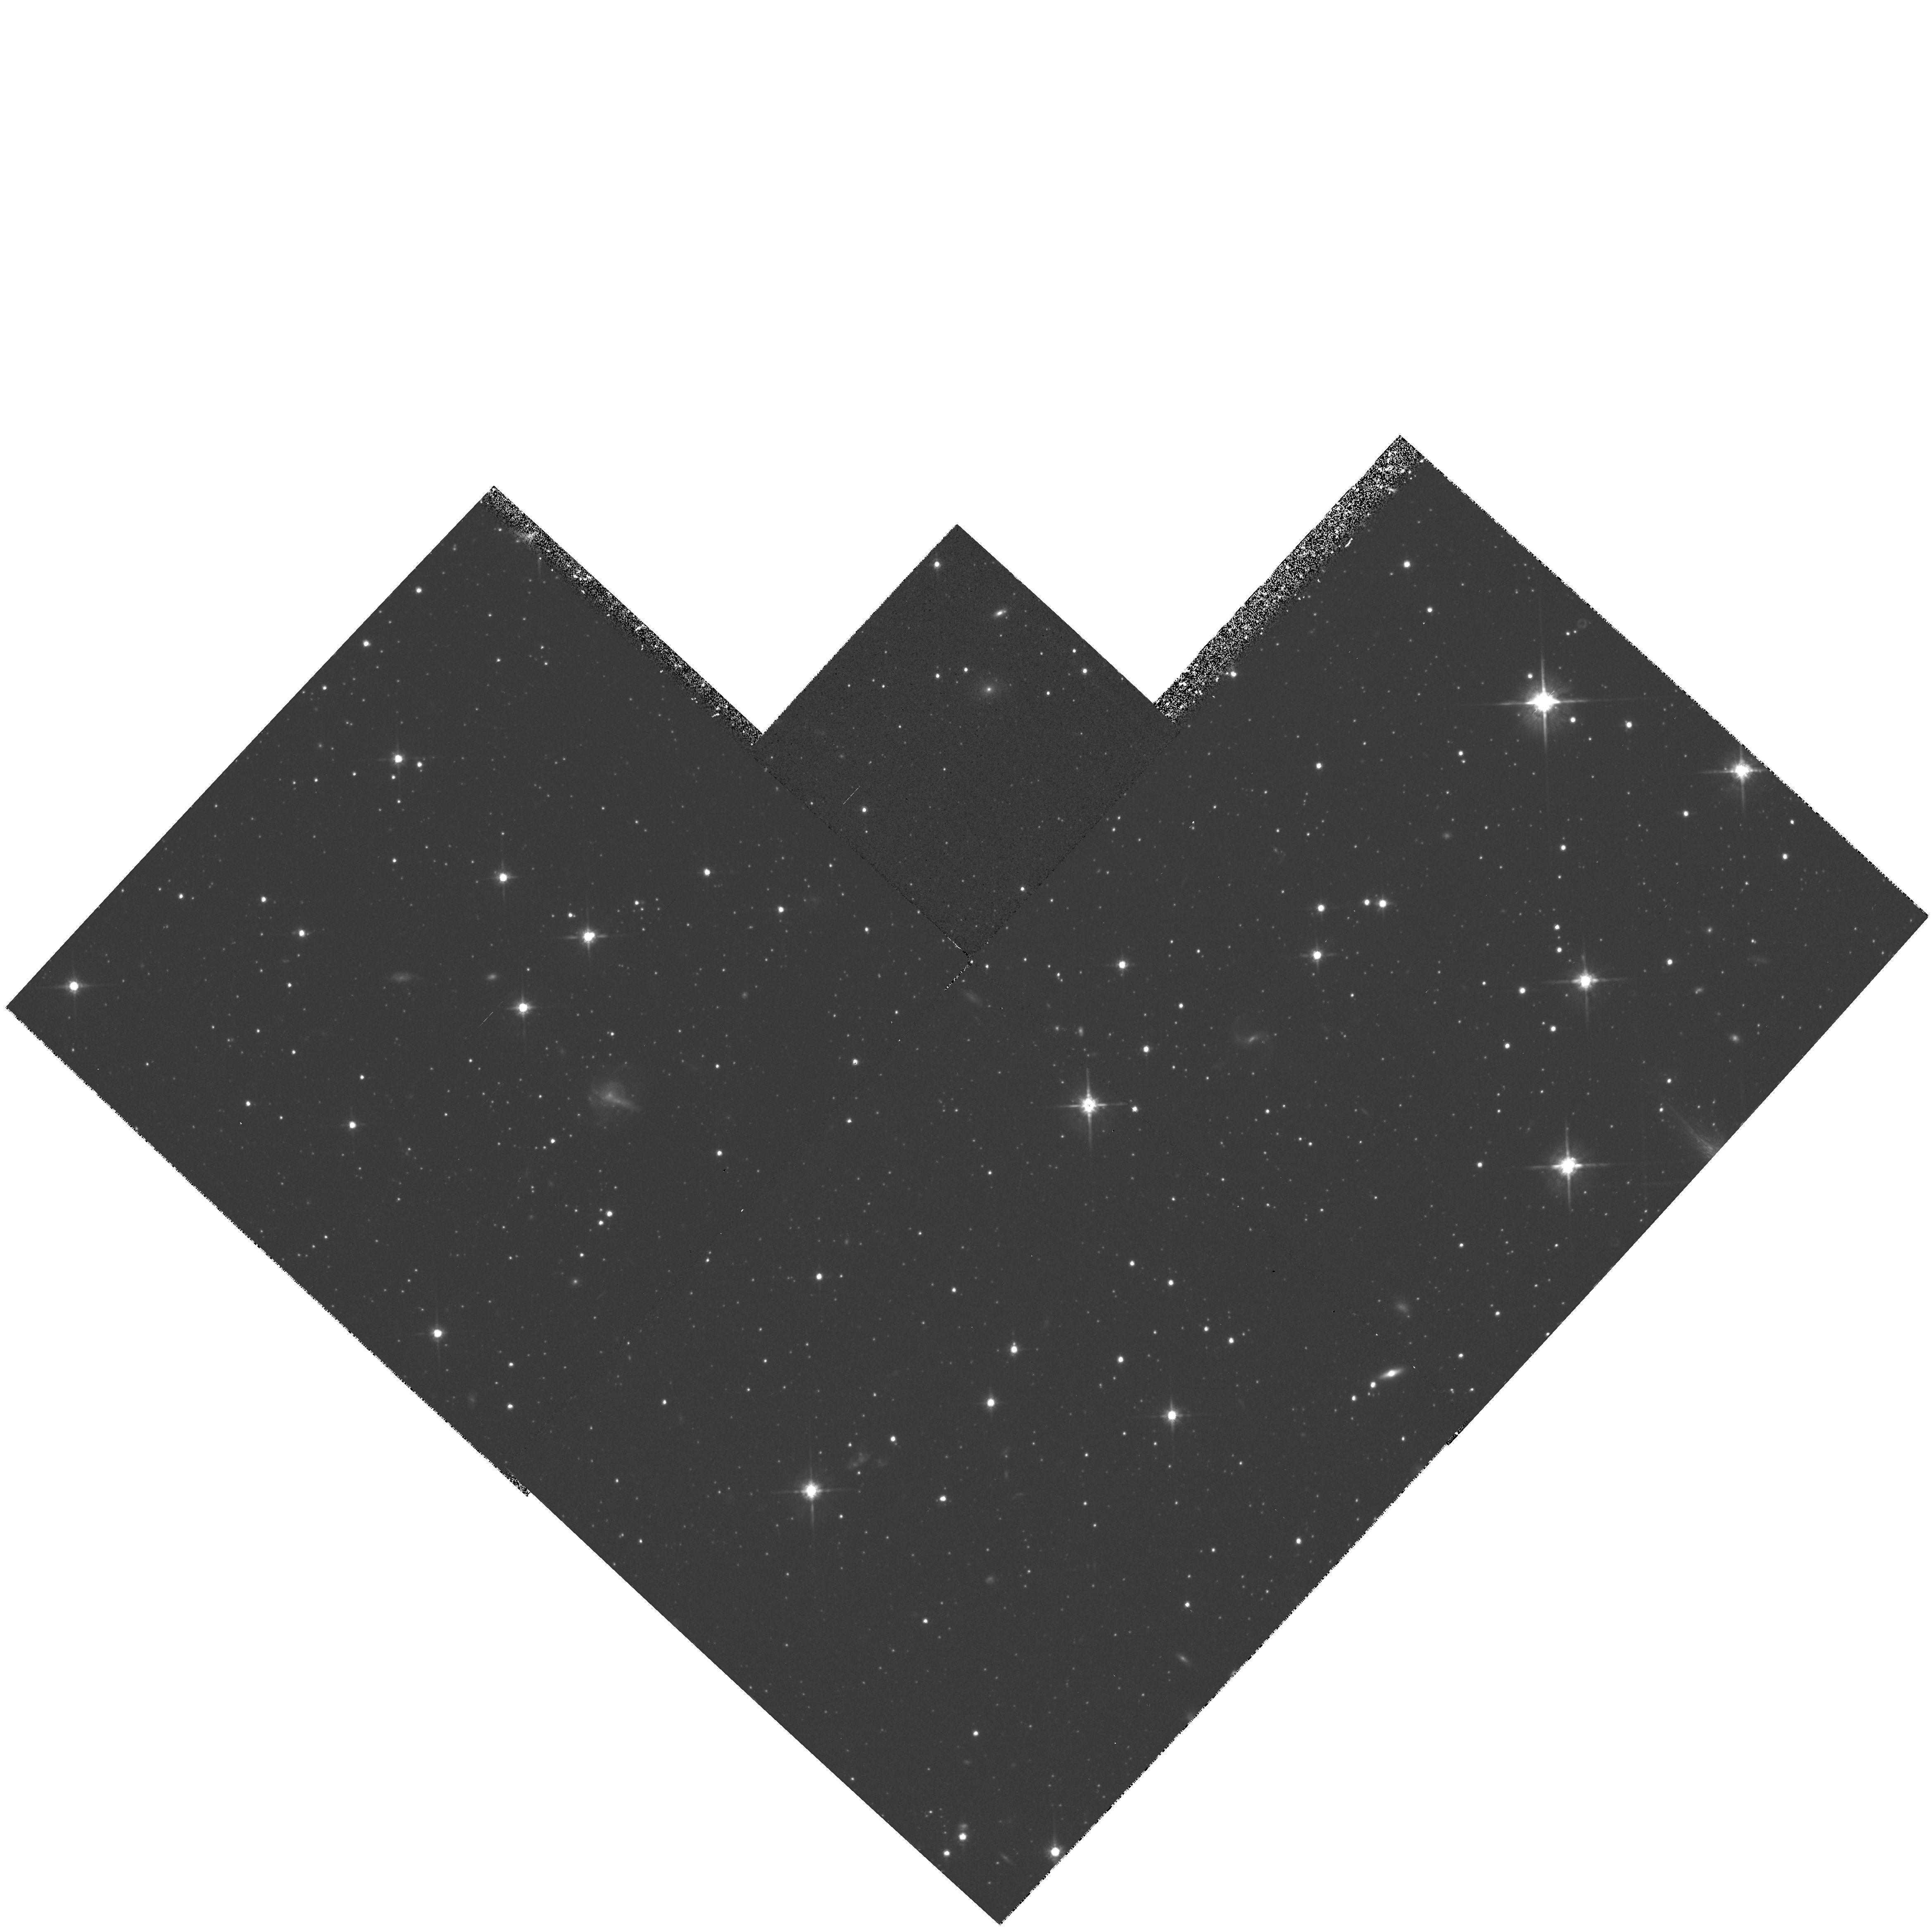
Target: CARINA-064024-5055. Instrument: WFPC2/PC. Filter: F814W. Exposure: 40 min. Observation ID: hst_5637_01_wfpc2_pc_f814w_u2lb01

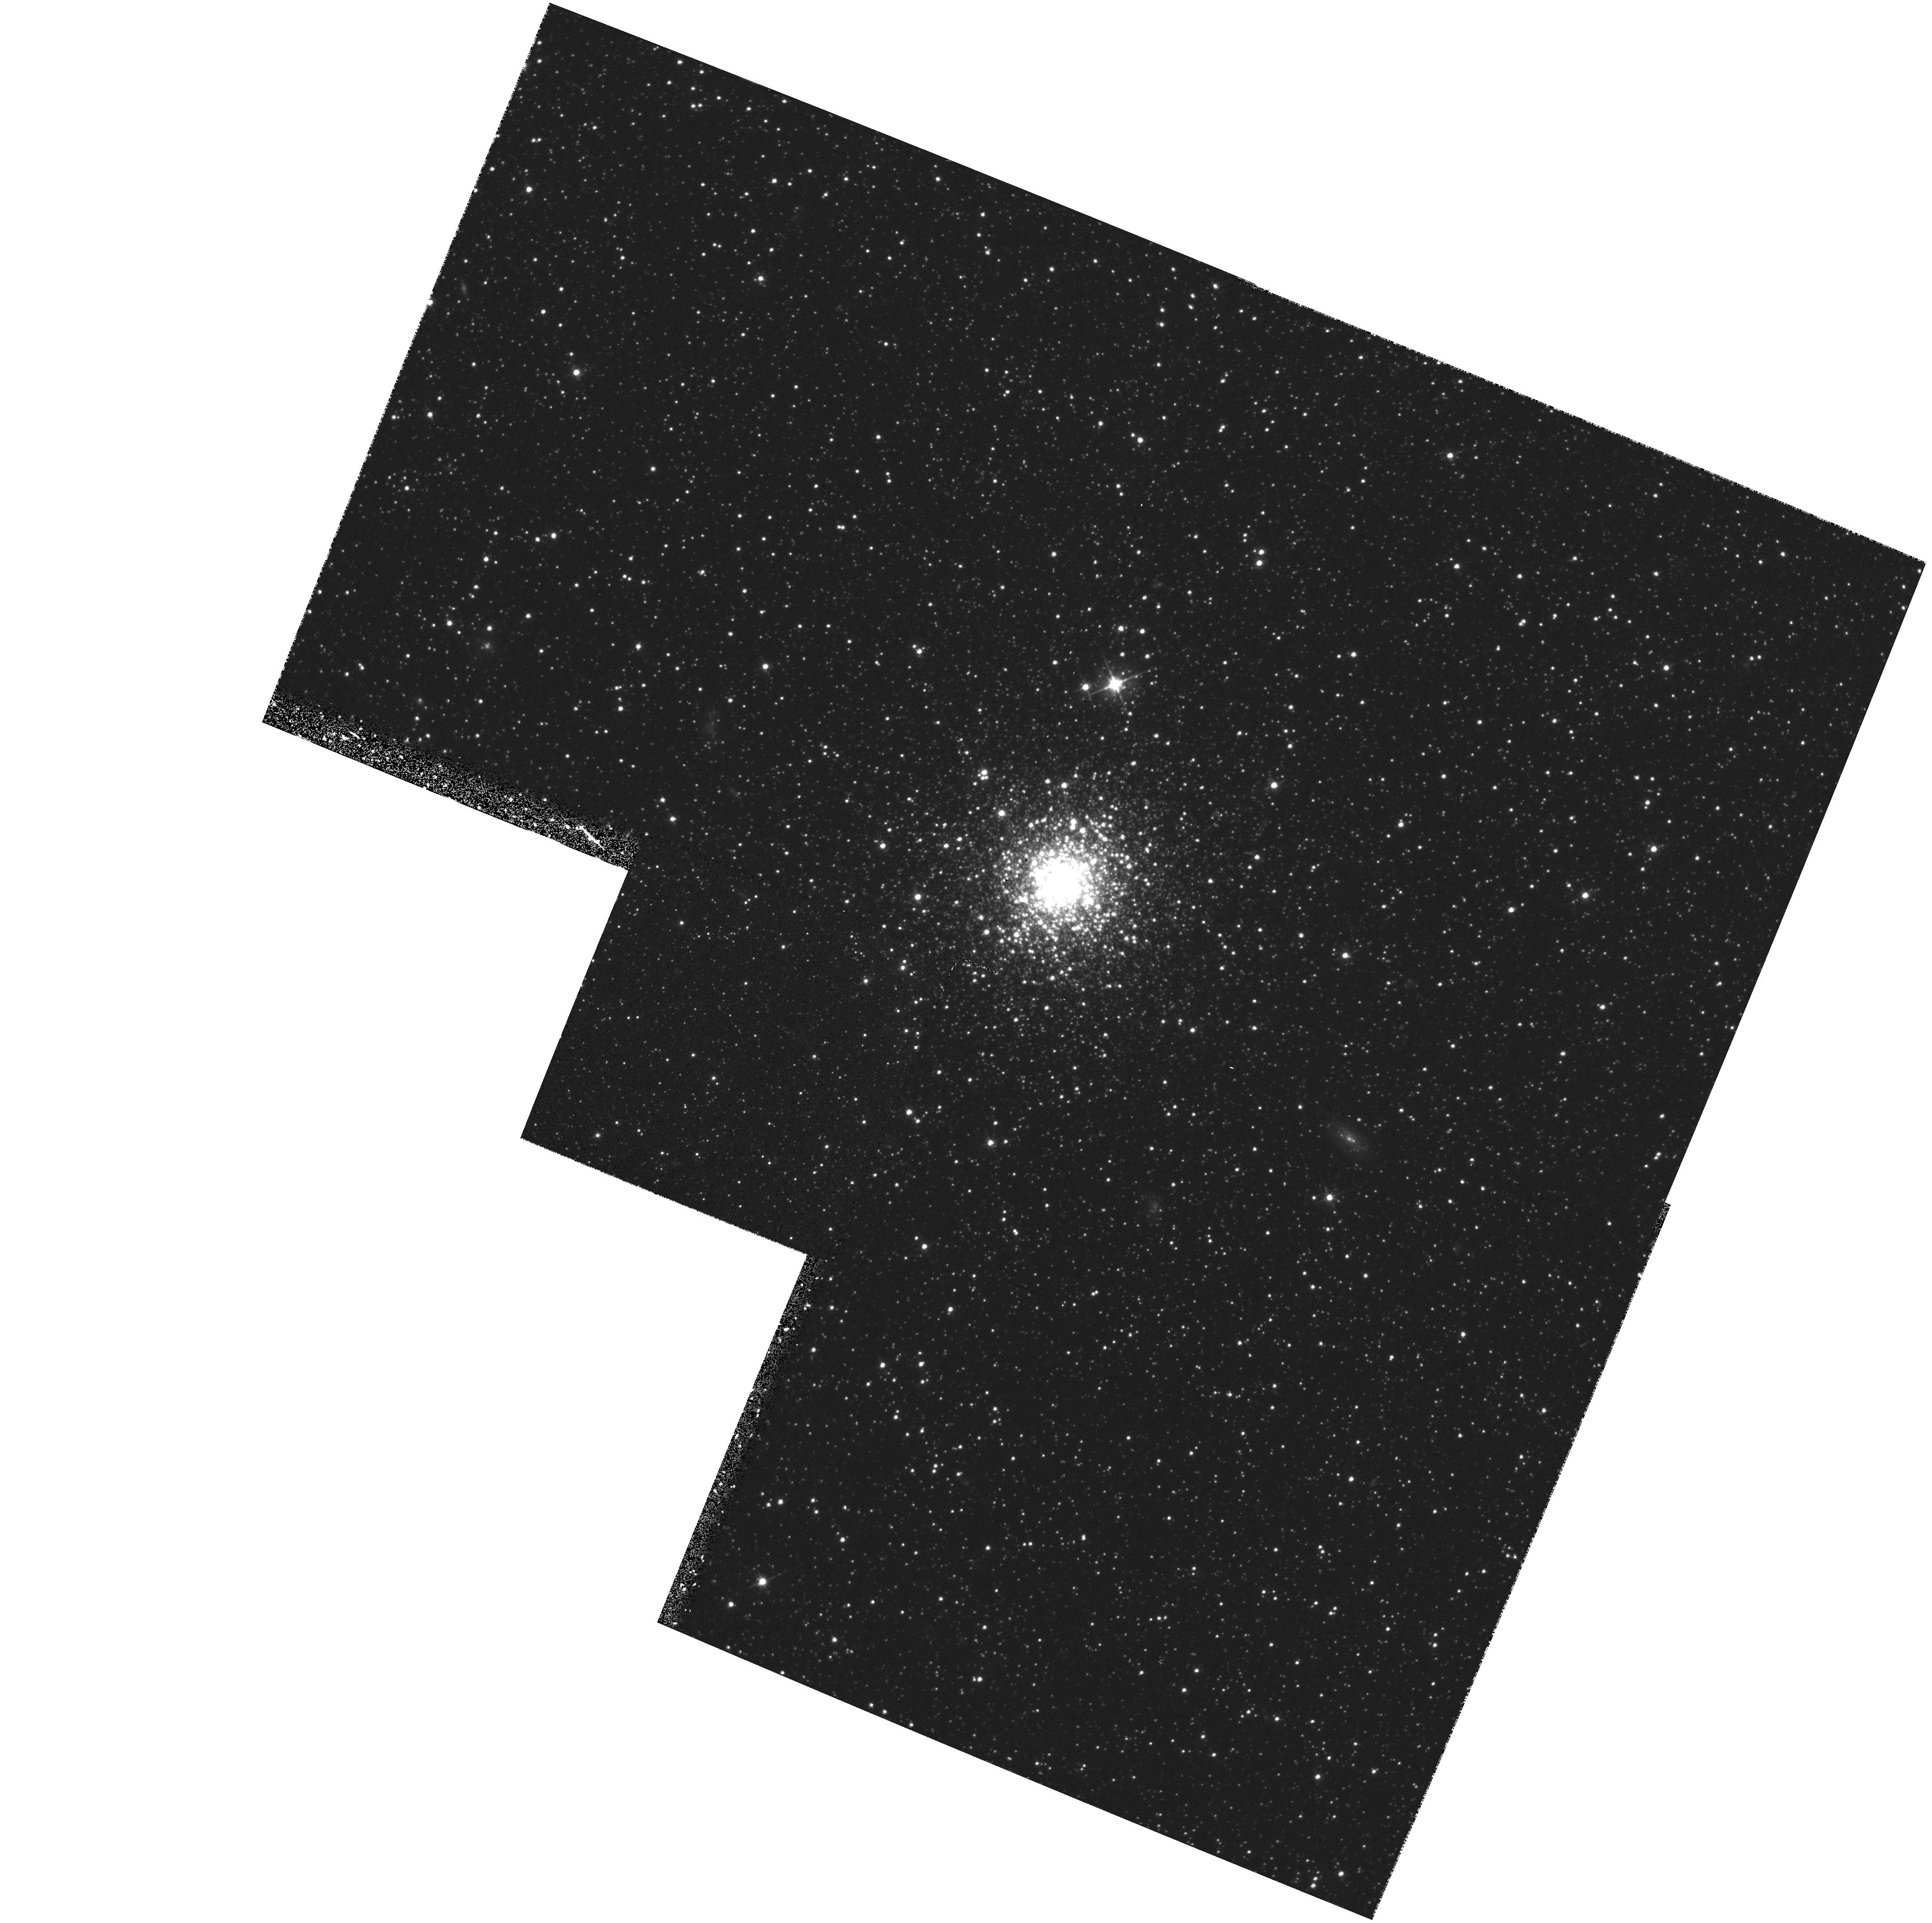
Target: FORNAX-CLUSTER4. Instrument: WFPC2/PC. Filter: F555W. Exposure: 40 min. Observation ID: hst_5637_02_wfpc2_pc_f555w_u2lb02

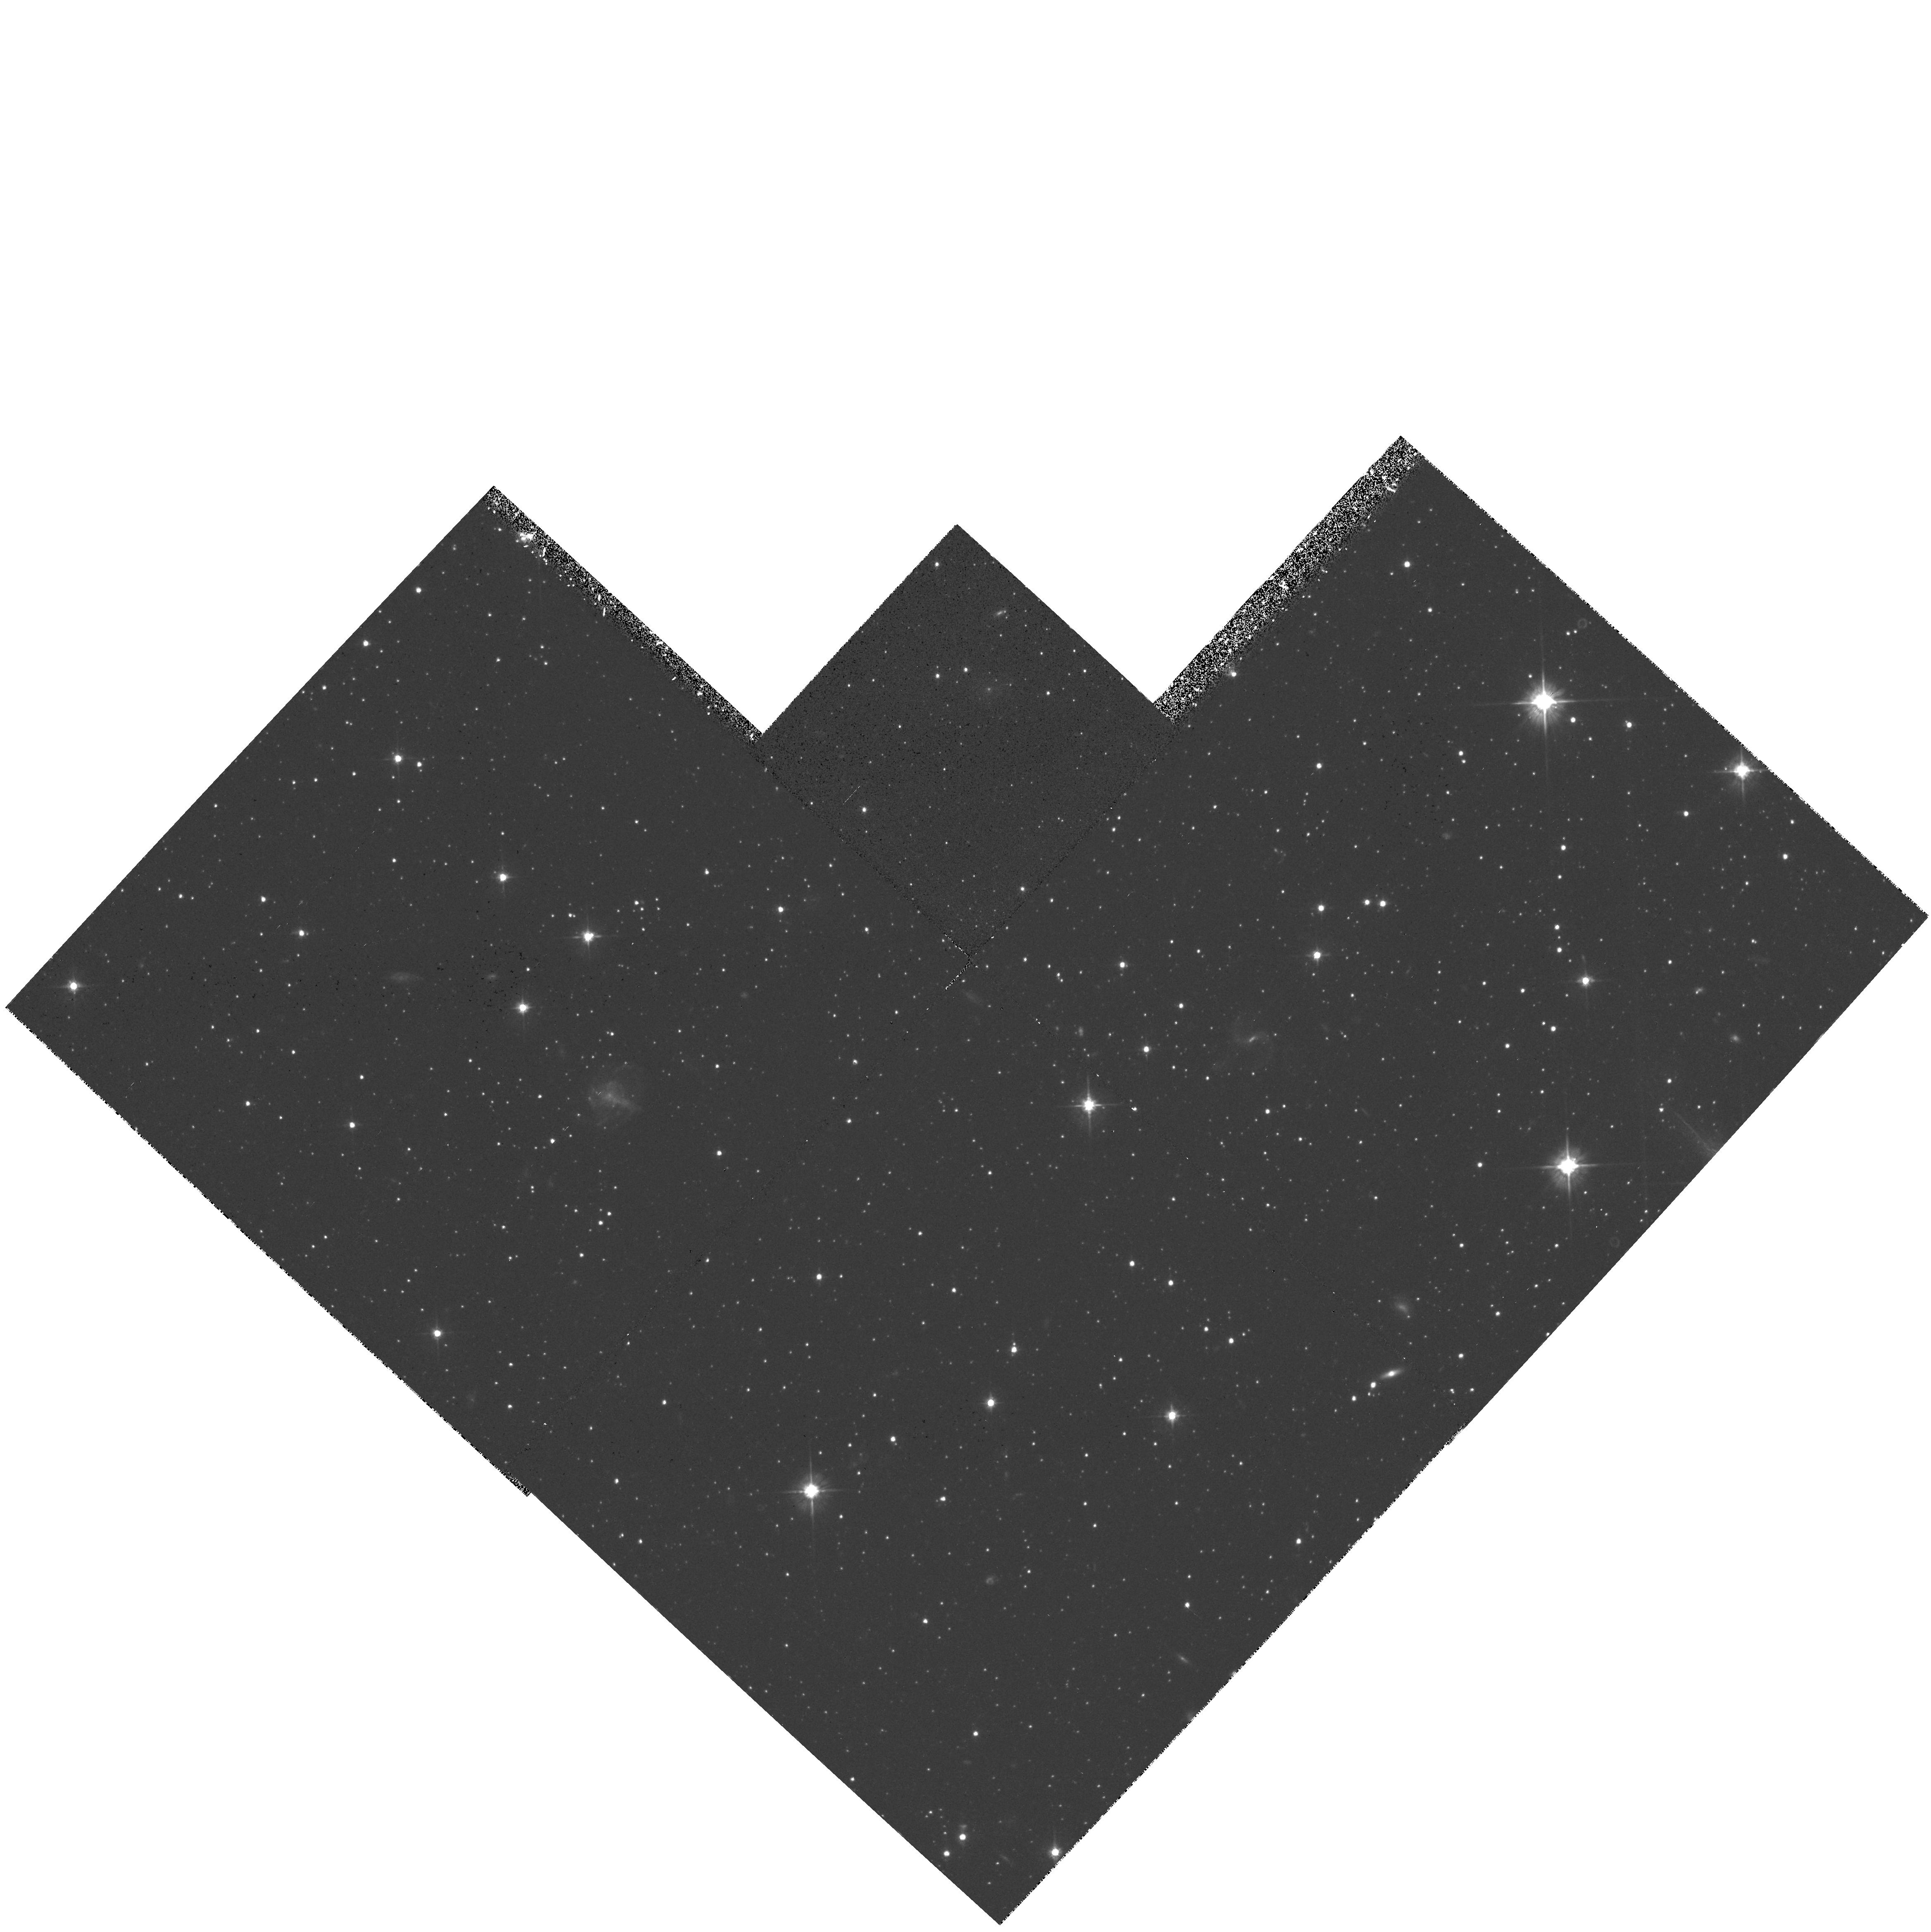
Target: CARINA-064024-5055. Instrument: WFPC2/PC. Filter: F555W. Exposure: 40 min. Observation ID: hst_5637_01_wfpc2_pc_f555w_u2lb01

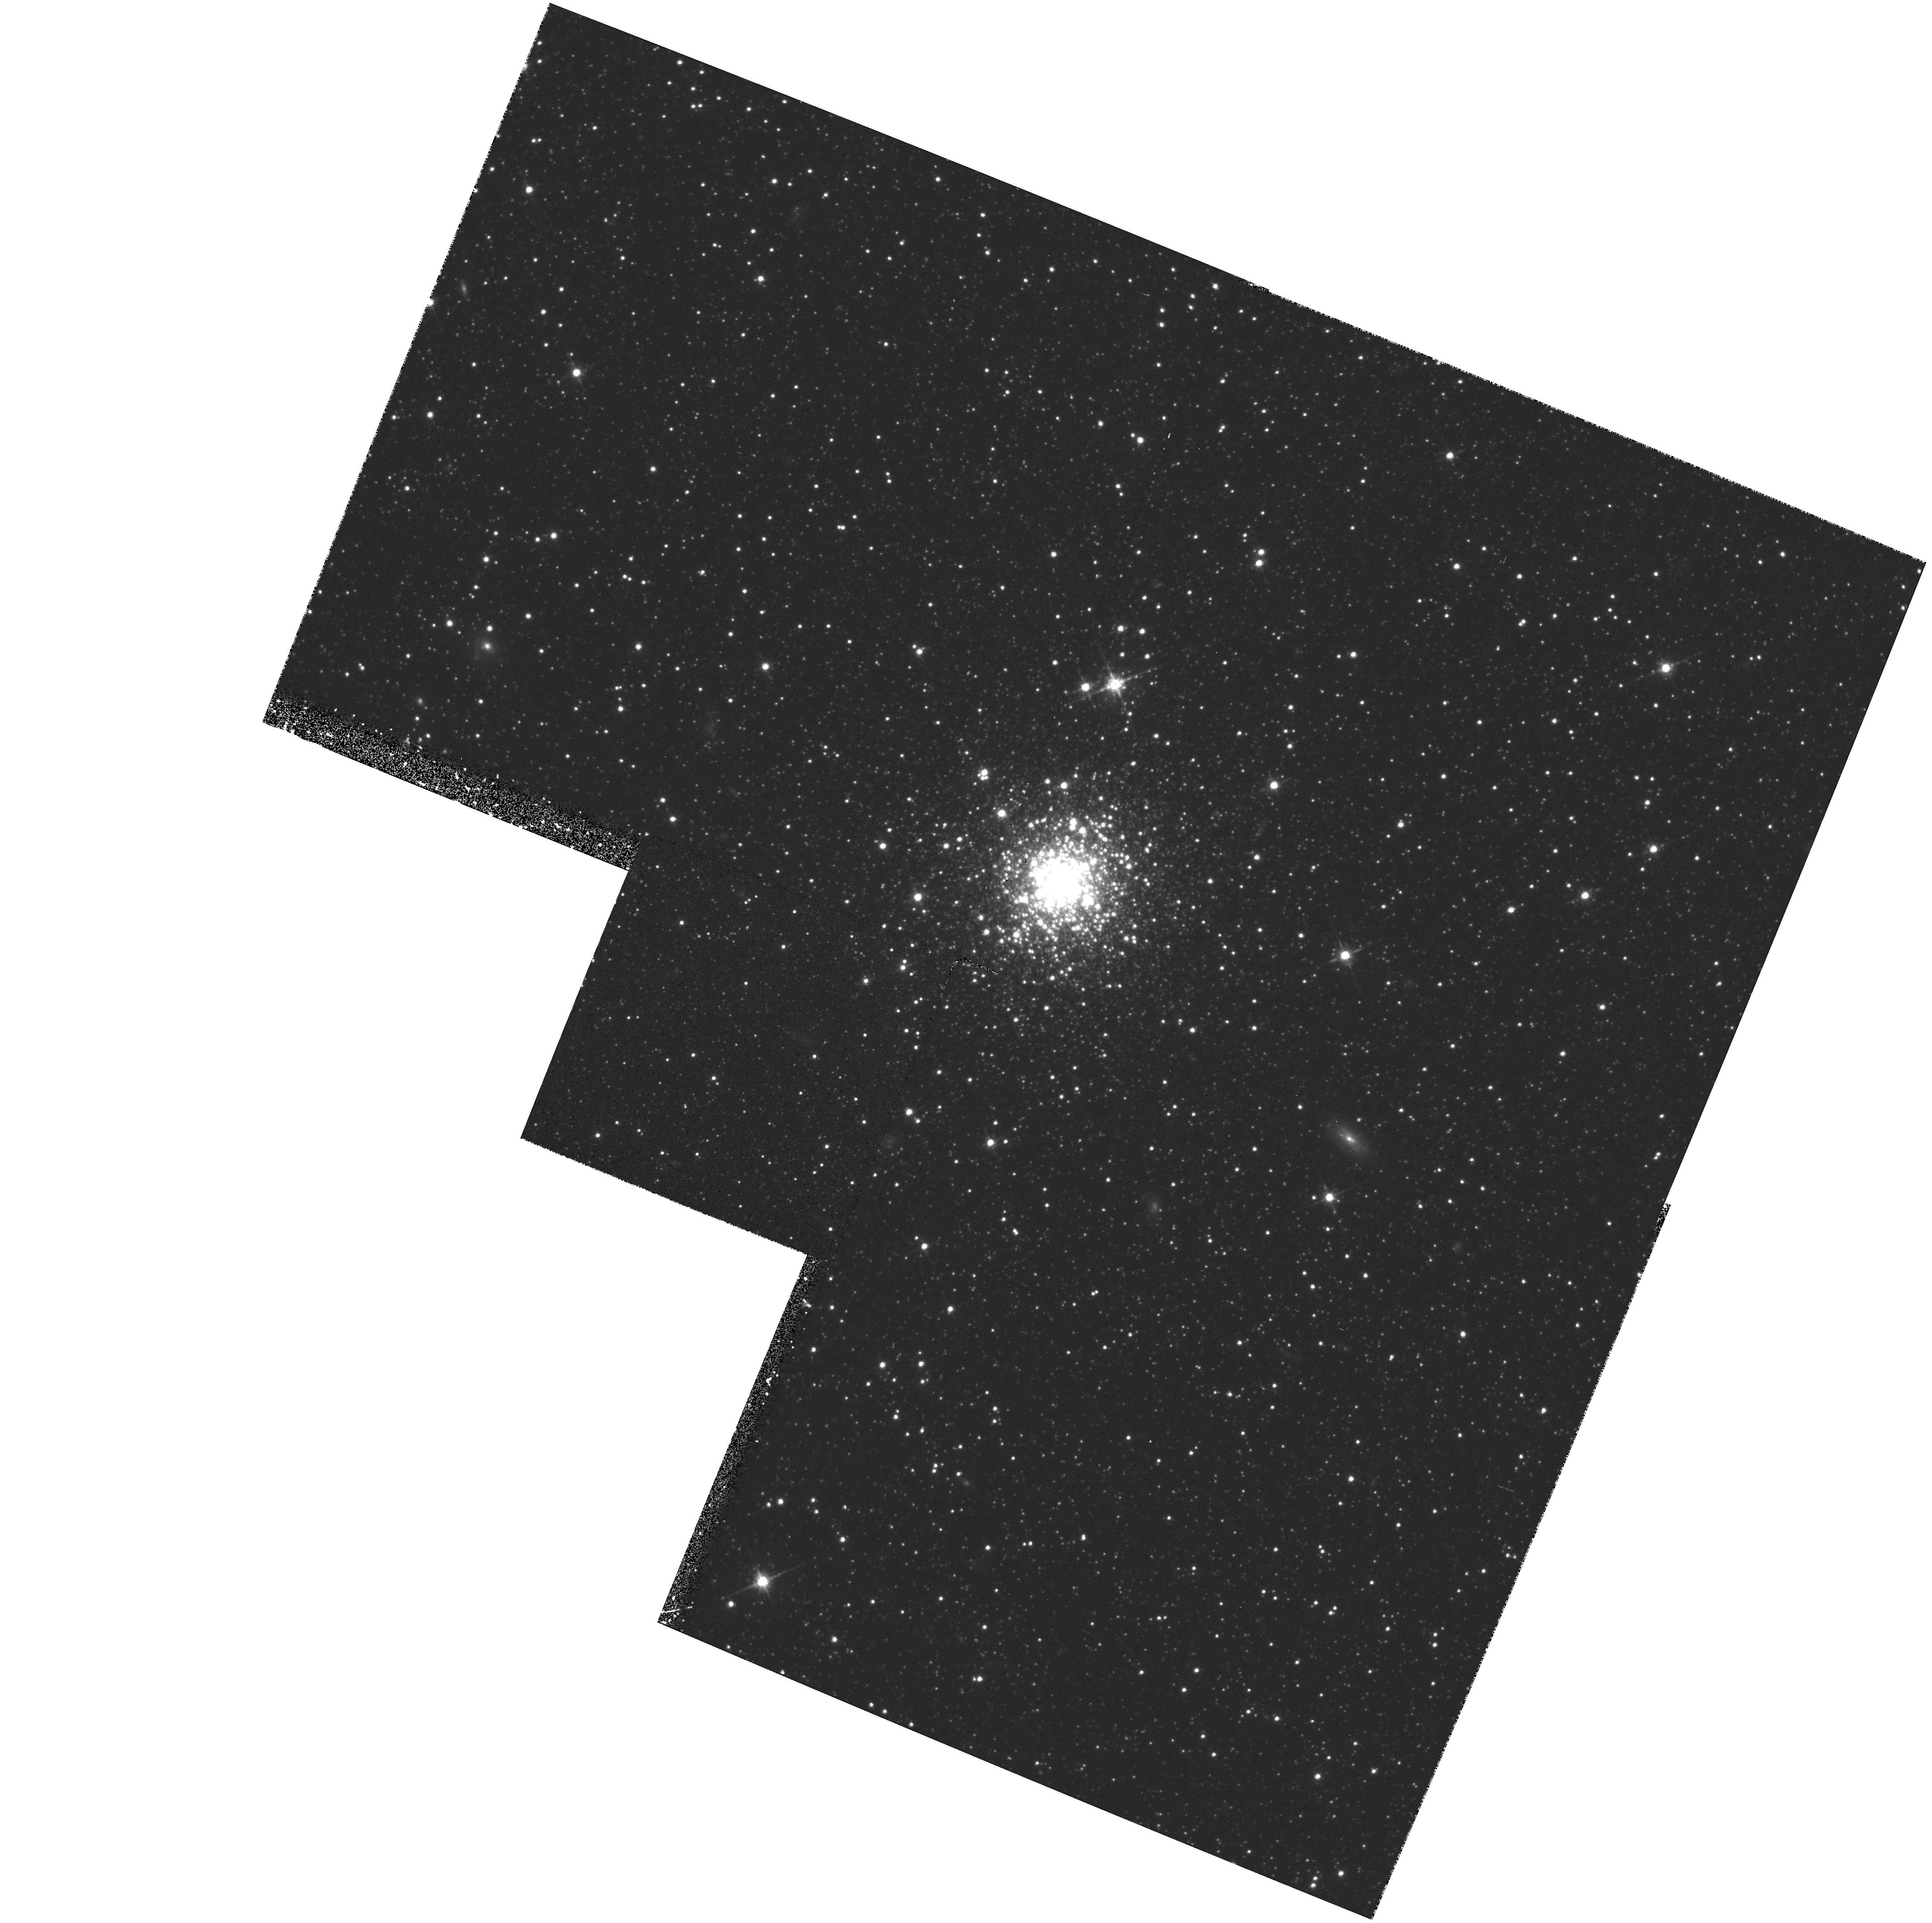
Target: FORNAX-CLUSTER4. Instrument: WFPC2/PC. Filter: F814W. Exposure: 40 min. Observation ID: hst_5637_02_wfpc2_pc_f814w_u2lb02

STELLAR POPULATIONS IN DWARF SPHEROIDAL GALAXIES (WC05): CYCLE 4 CONTINUATION (PI: Westphal, J. A.)

HR diagrams to deep levels using the F555W and F814W filters and the WFC will be used to study the stellar populations of the dwarf spheroidal galaxies Carina, Ursa Minor and Fornax. Aspects to be studied include the star formation histories based on the location and distribution of stars near the main-sequence turnoff; the luminosities, colors, and metallicities of stars on the giant branch; the relation of horizontal-branch morphology to stellar ages and metallicities; distance moduli via main sequence fitting; the absolute magnitude of the horizontal branch; the main - sequence luminosity function; the possible incidence of binaries on the main sequence; and an estimate of the overall mass-to-light ratio and space density of baryonic matter in stars. In Fornax, the proposed field also contains the metal-poor cluster Fornax 4, whose HR diagram and radial density gradient will also be measured.